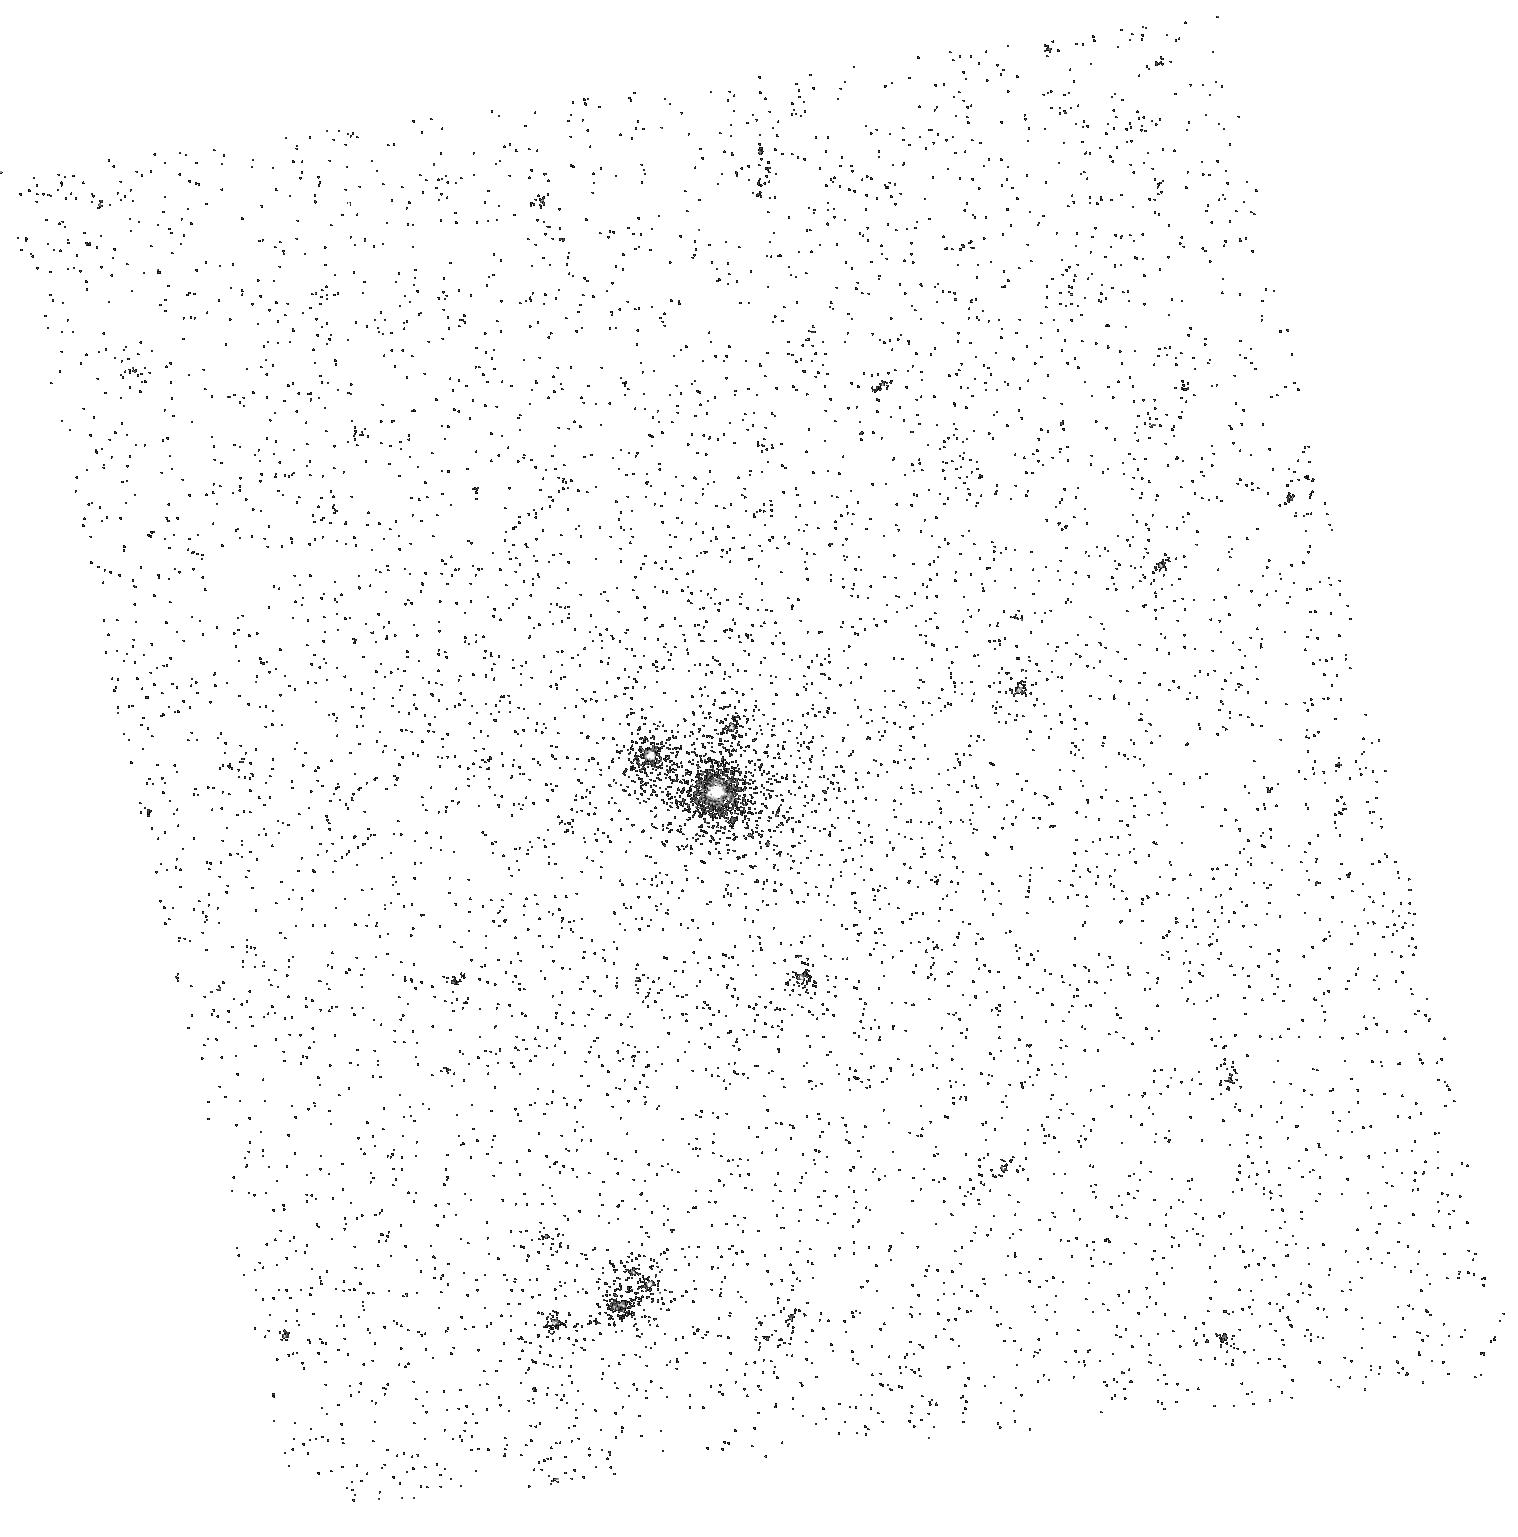
Target: M31GMOS-01
Instrument: ACS/SBC
Filter: F125LP
Exposure: 2 min
Observation ID: hst_10578_11_acs_sbc_f125lp_j9cy11

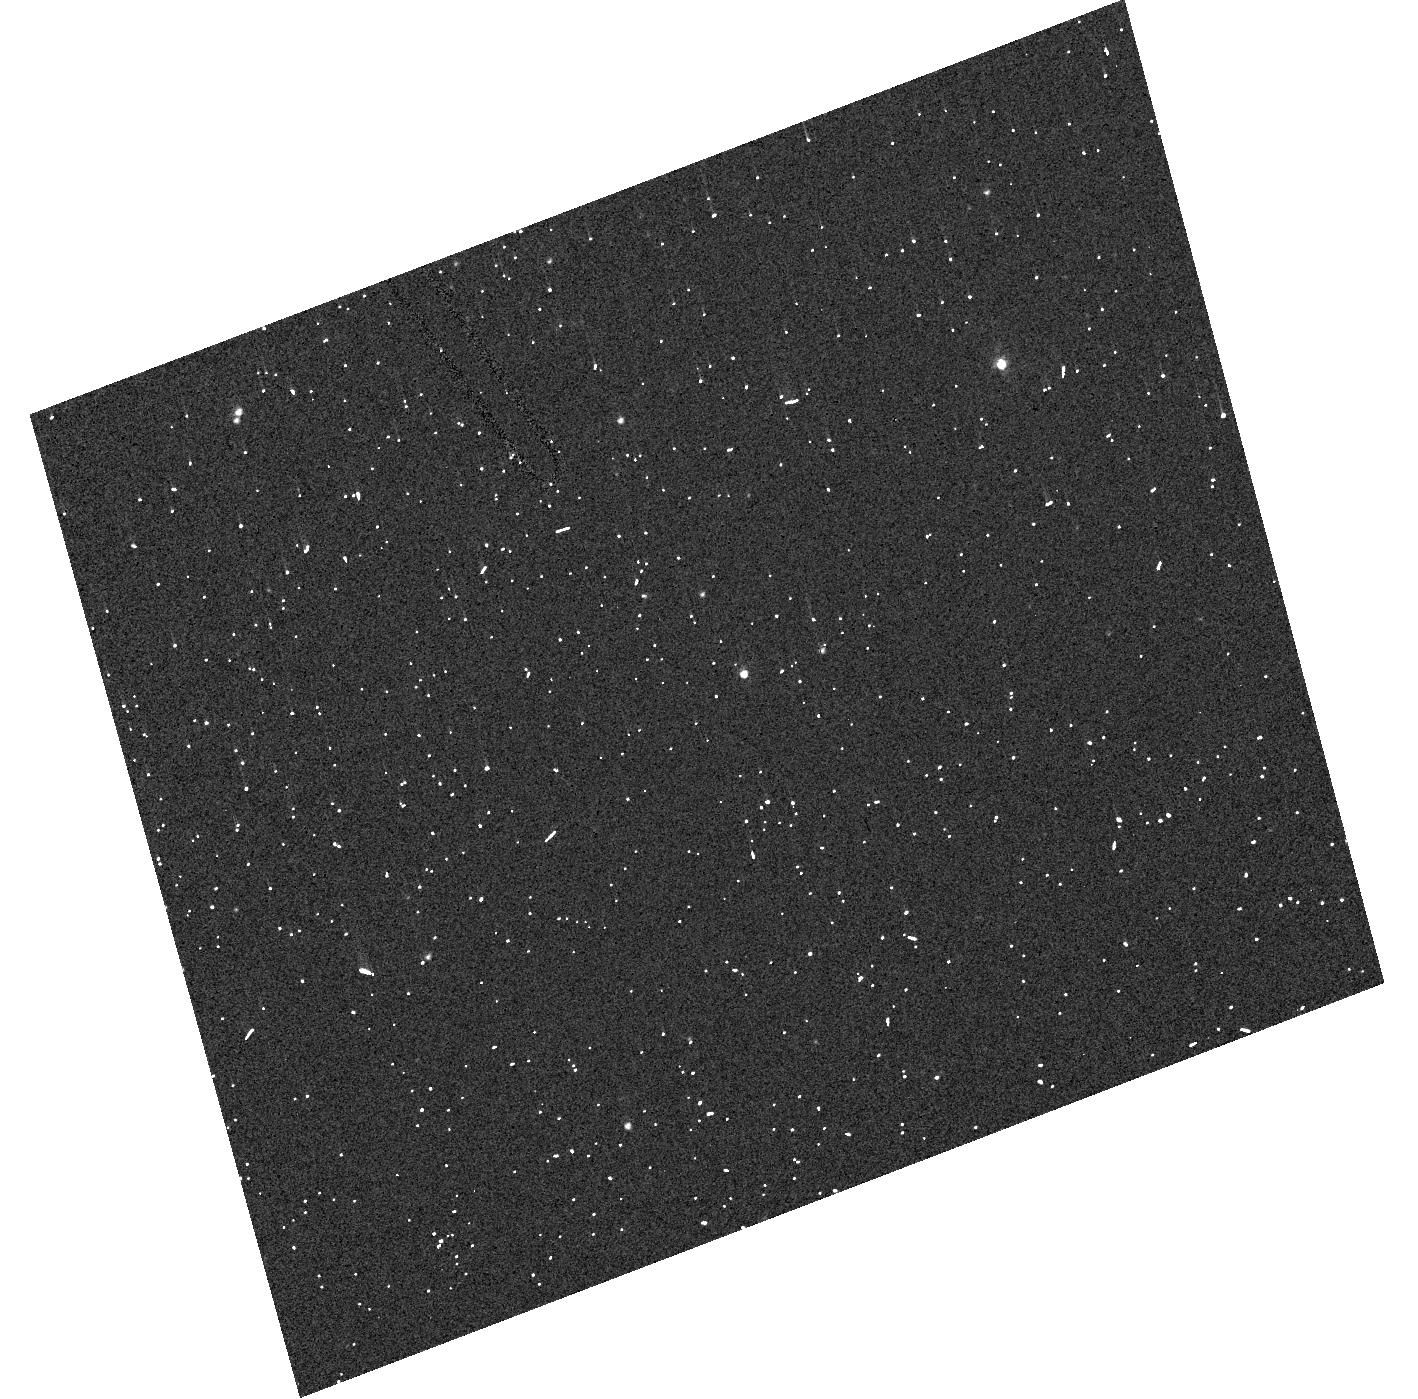
Target: M31GMOS-02
Instrument: ACS/HRC
Filter: F330W
Exposure: 2 min
Observation ID: hst_10578_22_acs_hrc_f330w_j9cy22

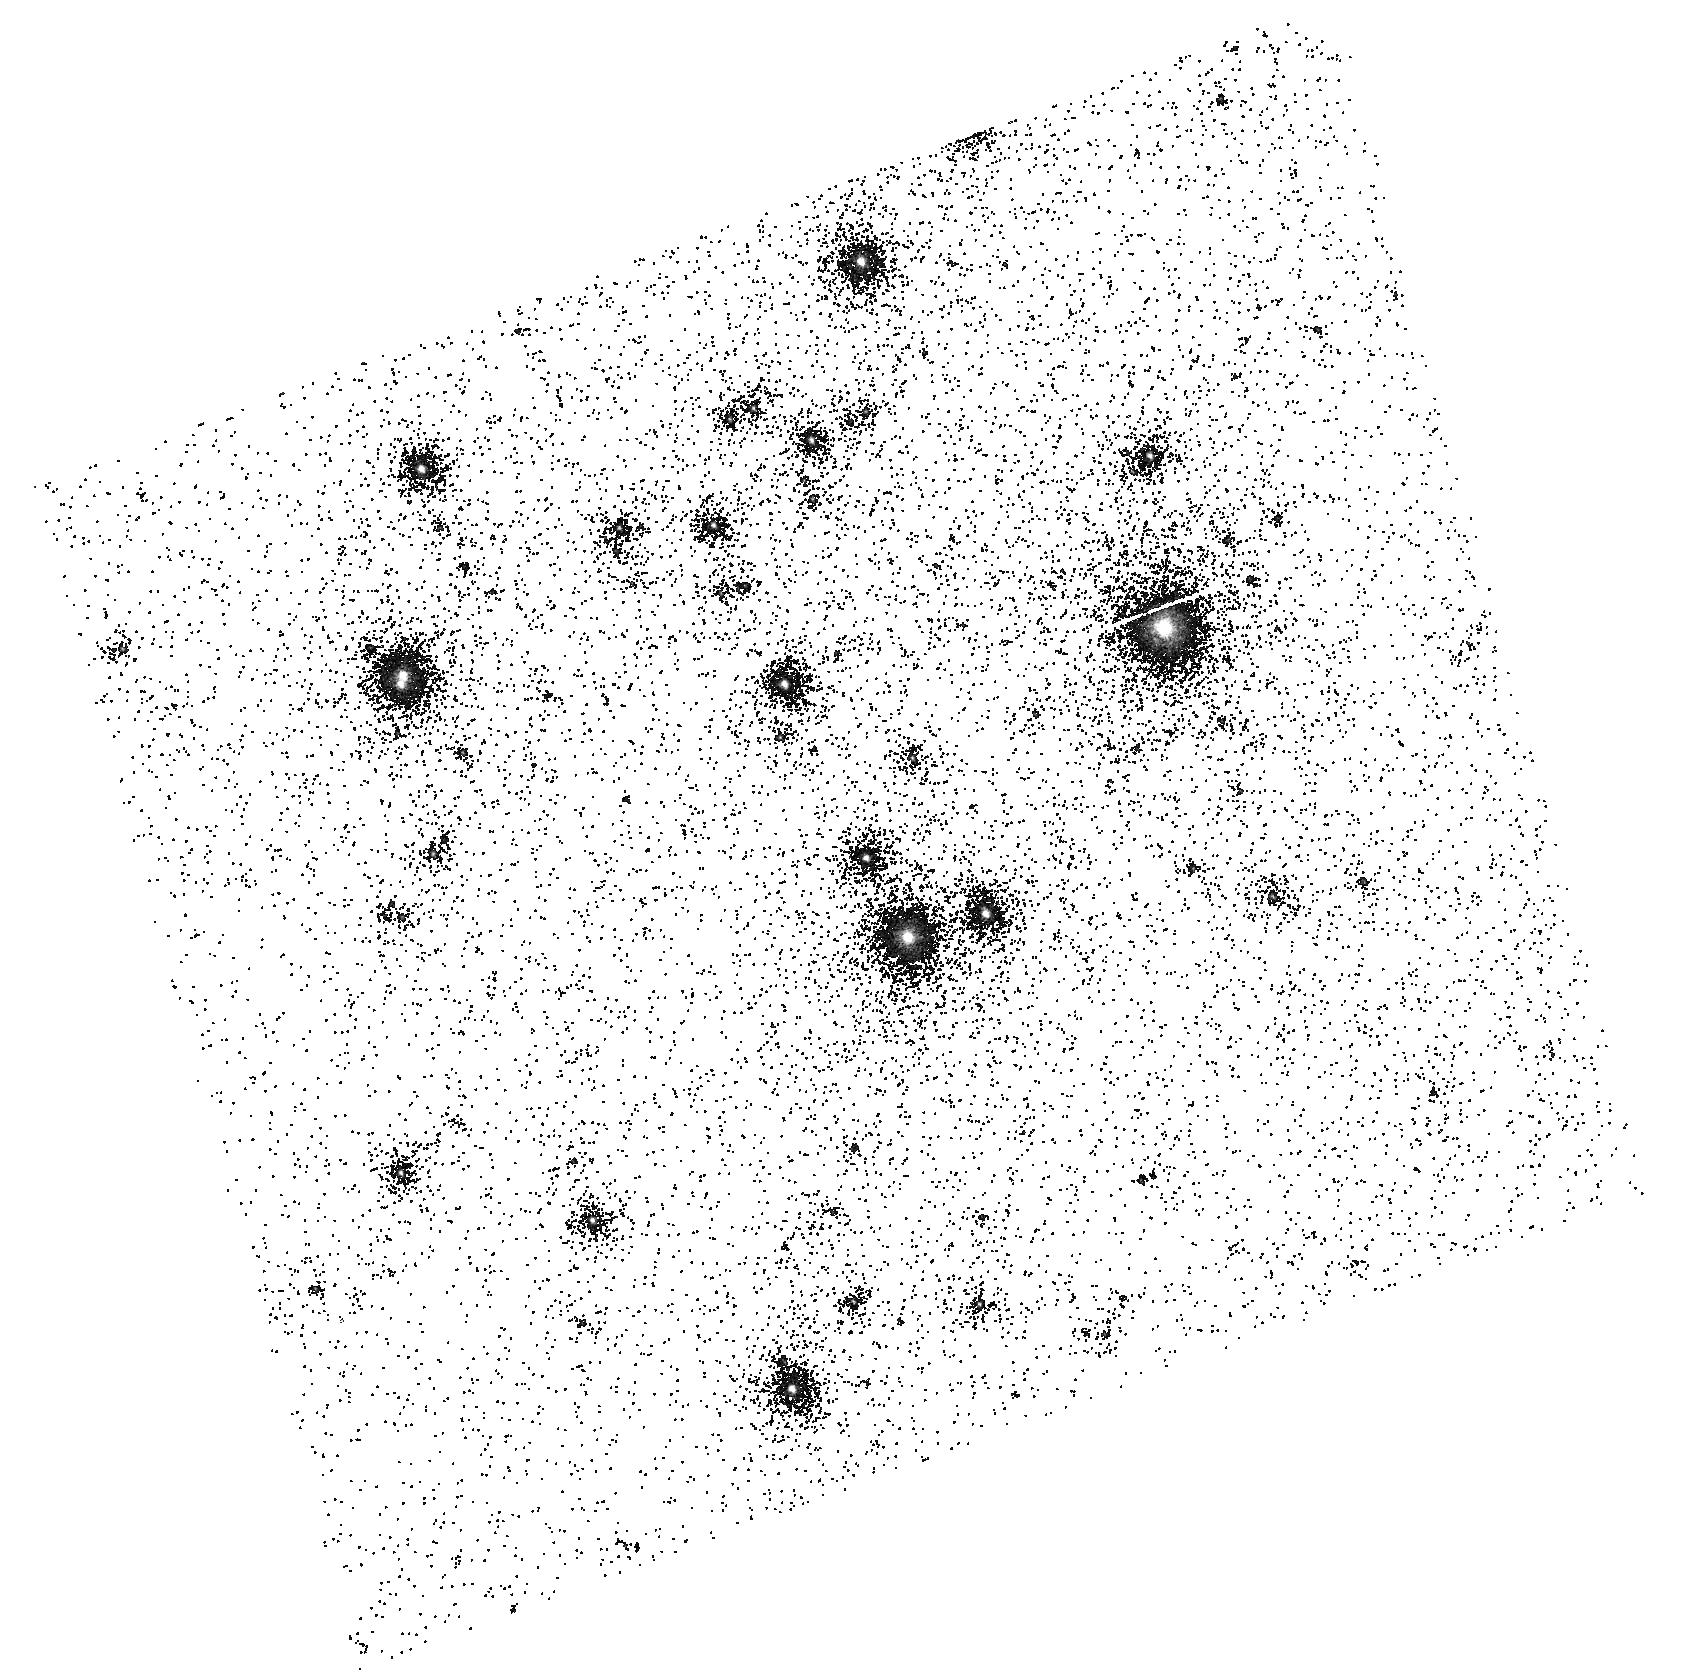
Target: M31GMOS-02
Instrument: ACS/SBC
Filter: F125LP
Exposure: 2 min
Observation ID: hst_10578_21_acs_sbc_f125lp_j9cy21

Eclipsing Binaries in the Local Group: Calibration of the Zero-point of the Cosmic Distance Scale and Fundamental Properties of Stars in M31 (PI: Ribas, Ignasi)

The Andromeda Galaxy (M31) is potentially a crucial calibrator for the Cosmic Distance Scale, and thus for determining the age and evolution of the Universe. Yet currently the M31 distance modulus (~750 kpc) is is still uncertain to within 0.1-0.15 mag. We have demonstrated in our work on the LMC distance that double-lined eclipsing binaries can serve as excellent "standard candles''. Distances derived from eclipsing binaries are basically geometric and essentially free from many assumptions and uncertainties that plague other less direct methods, such as metallicity differences and calibration zeropoints. The absolute radii of the component stars of eclipsing binaries can be determined to better than a few percent from the time-tested analyses of their light and radial velocity curves. With accurate radii and temperatures, it is possible to determine reliable distances. We are extending our program of using eclipsing binaries as standard candles to determine an accurate distance to M31. As a first step, we are proposing to carry out HST spectroscopy of two carefully selected 19th mag early-B eclipsing binaries in M31. HST/ACS prism/grism low-resolution spectrophotometry (115-900 nm) is only missing key element of this program and is used to determine reliable values for T_eff, [Fe/H], and ISM extinction. These quantities, when combined with the results from our existing light and radial velocity curves for the two targets, will yield the stellar masses, radii, luminosities, and, importantly, the distances. The resulting fundamental stellar properties will be the first determined for stars in M31. Based on our previous experience, we expect to reduce the uncertainty of the M31 distance to better than 5%, thereby leading to a firmer calibration of the Cosmic Distance Scale and the zeropoint of H_0.